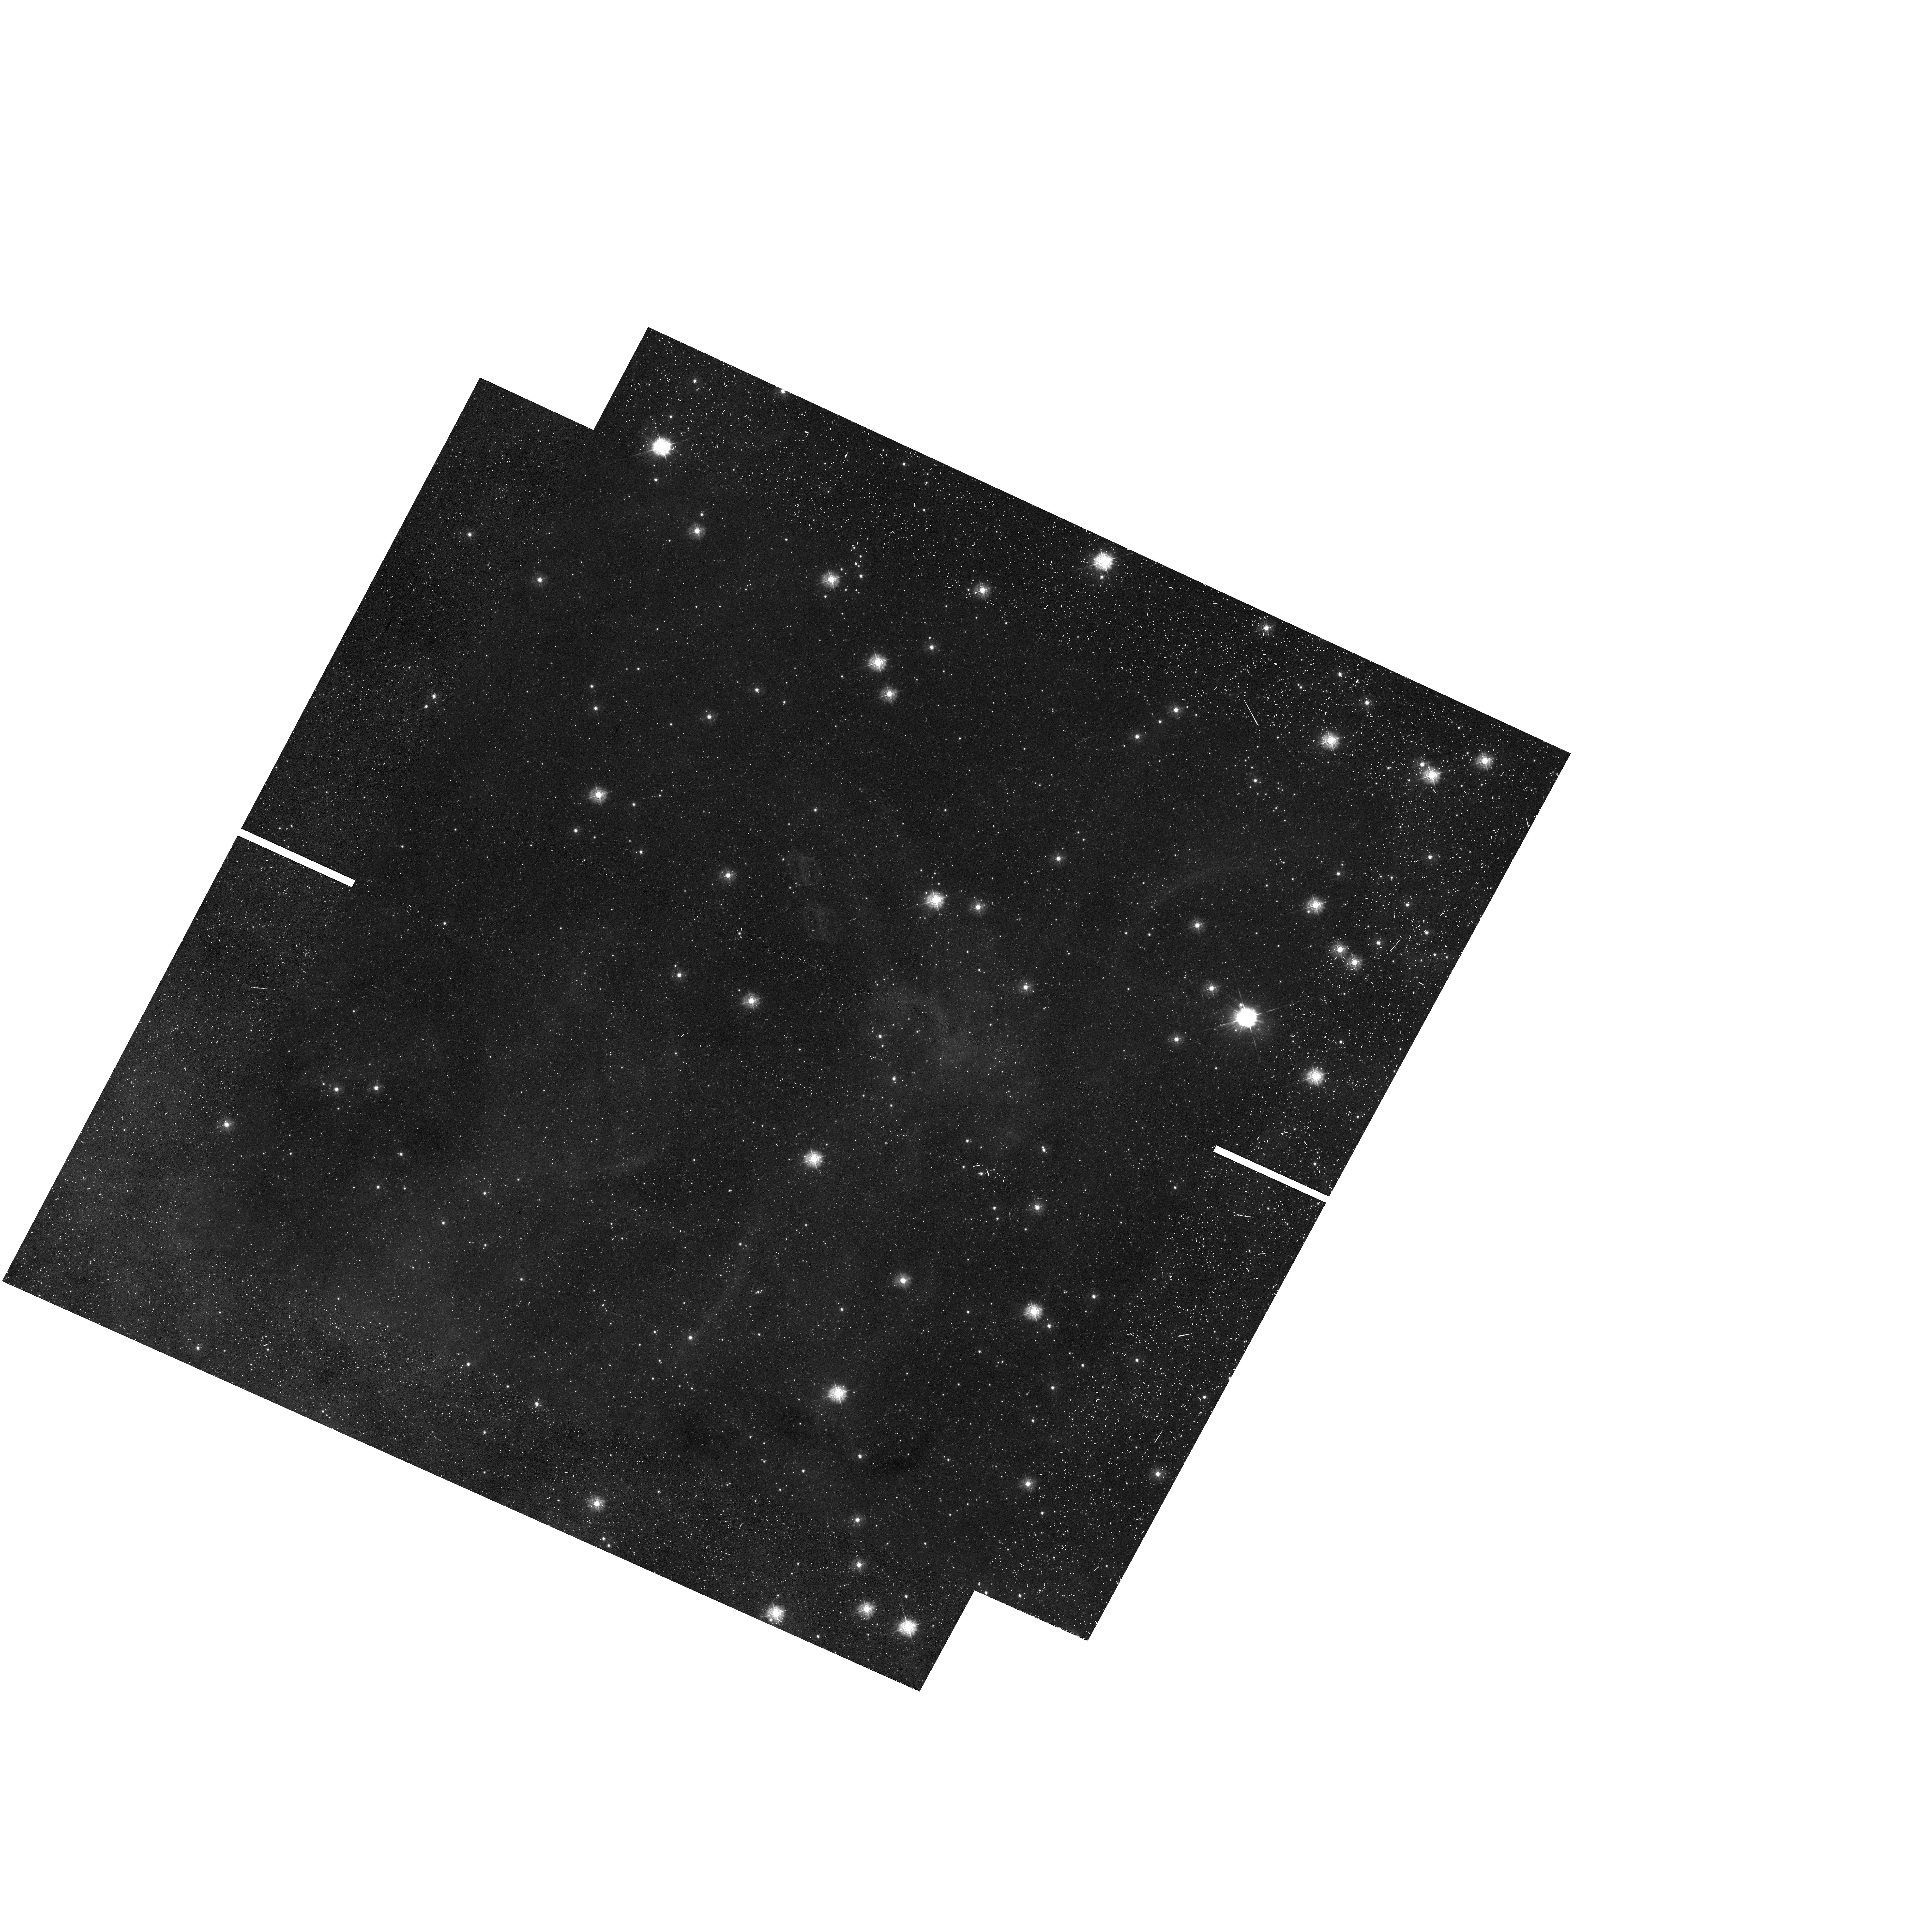
Target: NGC-2070-V7L. Instrument: WFC3/UVIS. Filter: F336W. Exposure: 23 min. Observation ID: hst_12939_7l_wfc3_uvis_f336w_iby07l

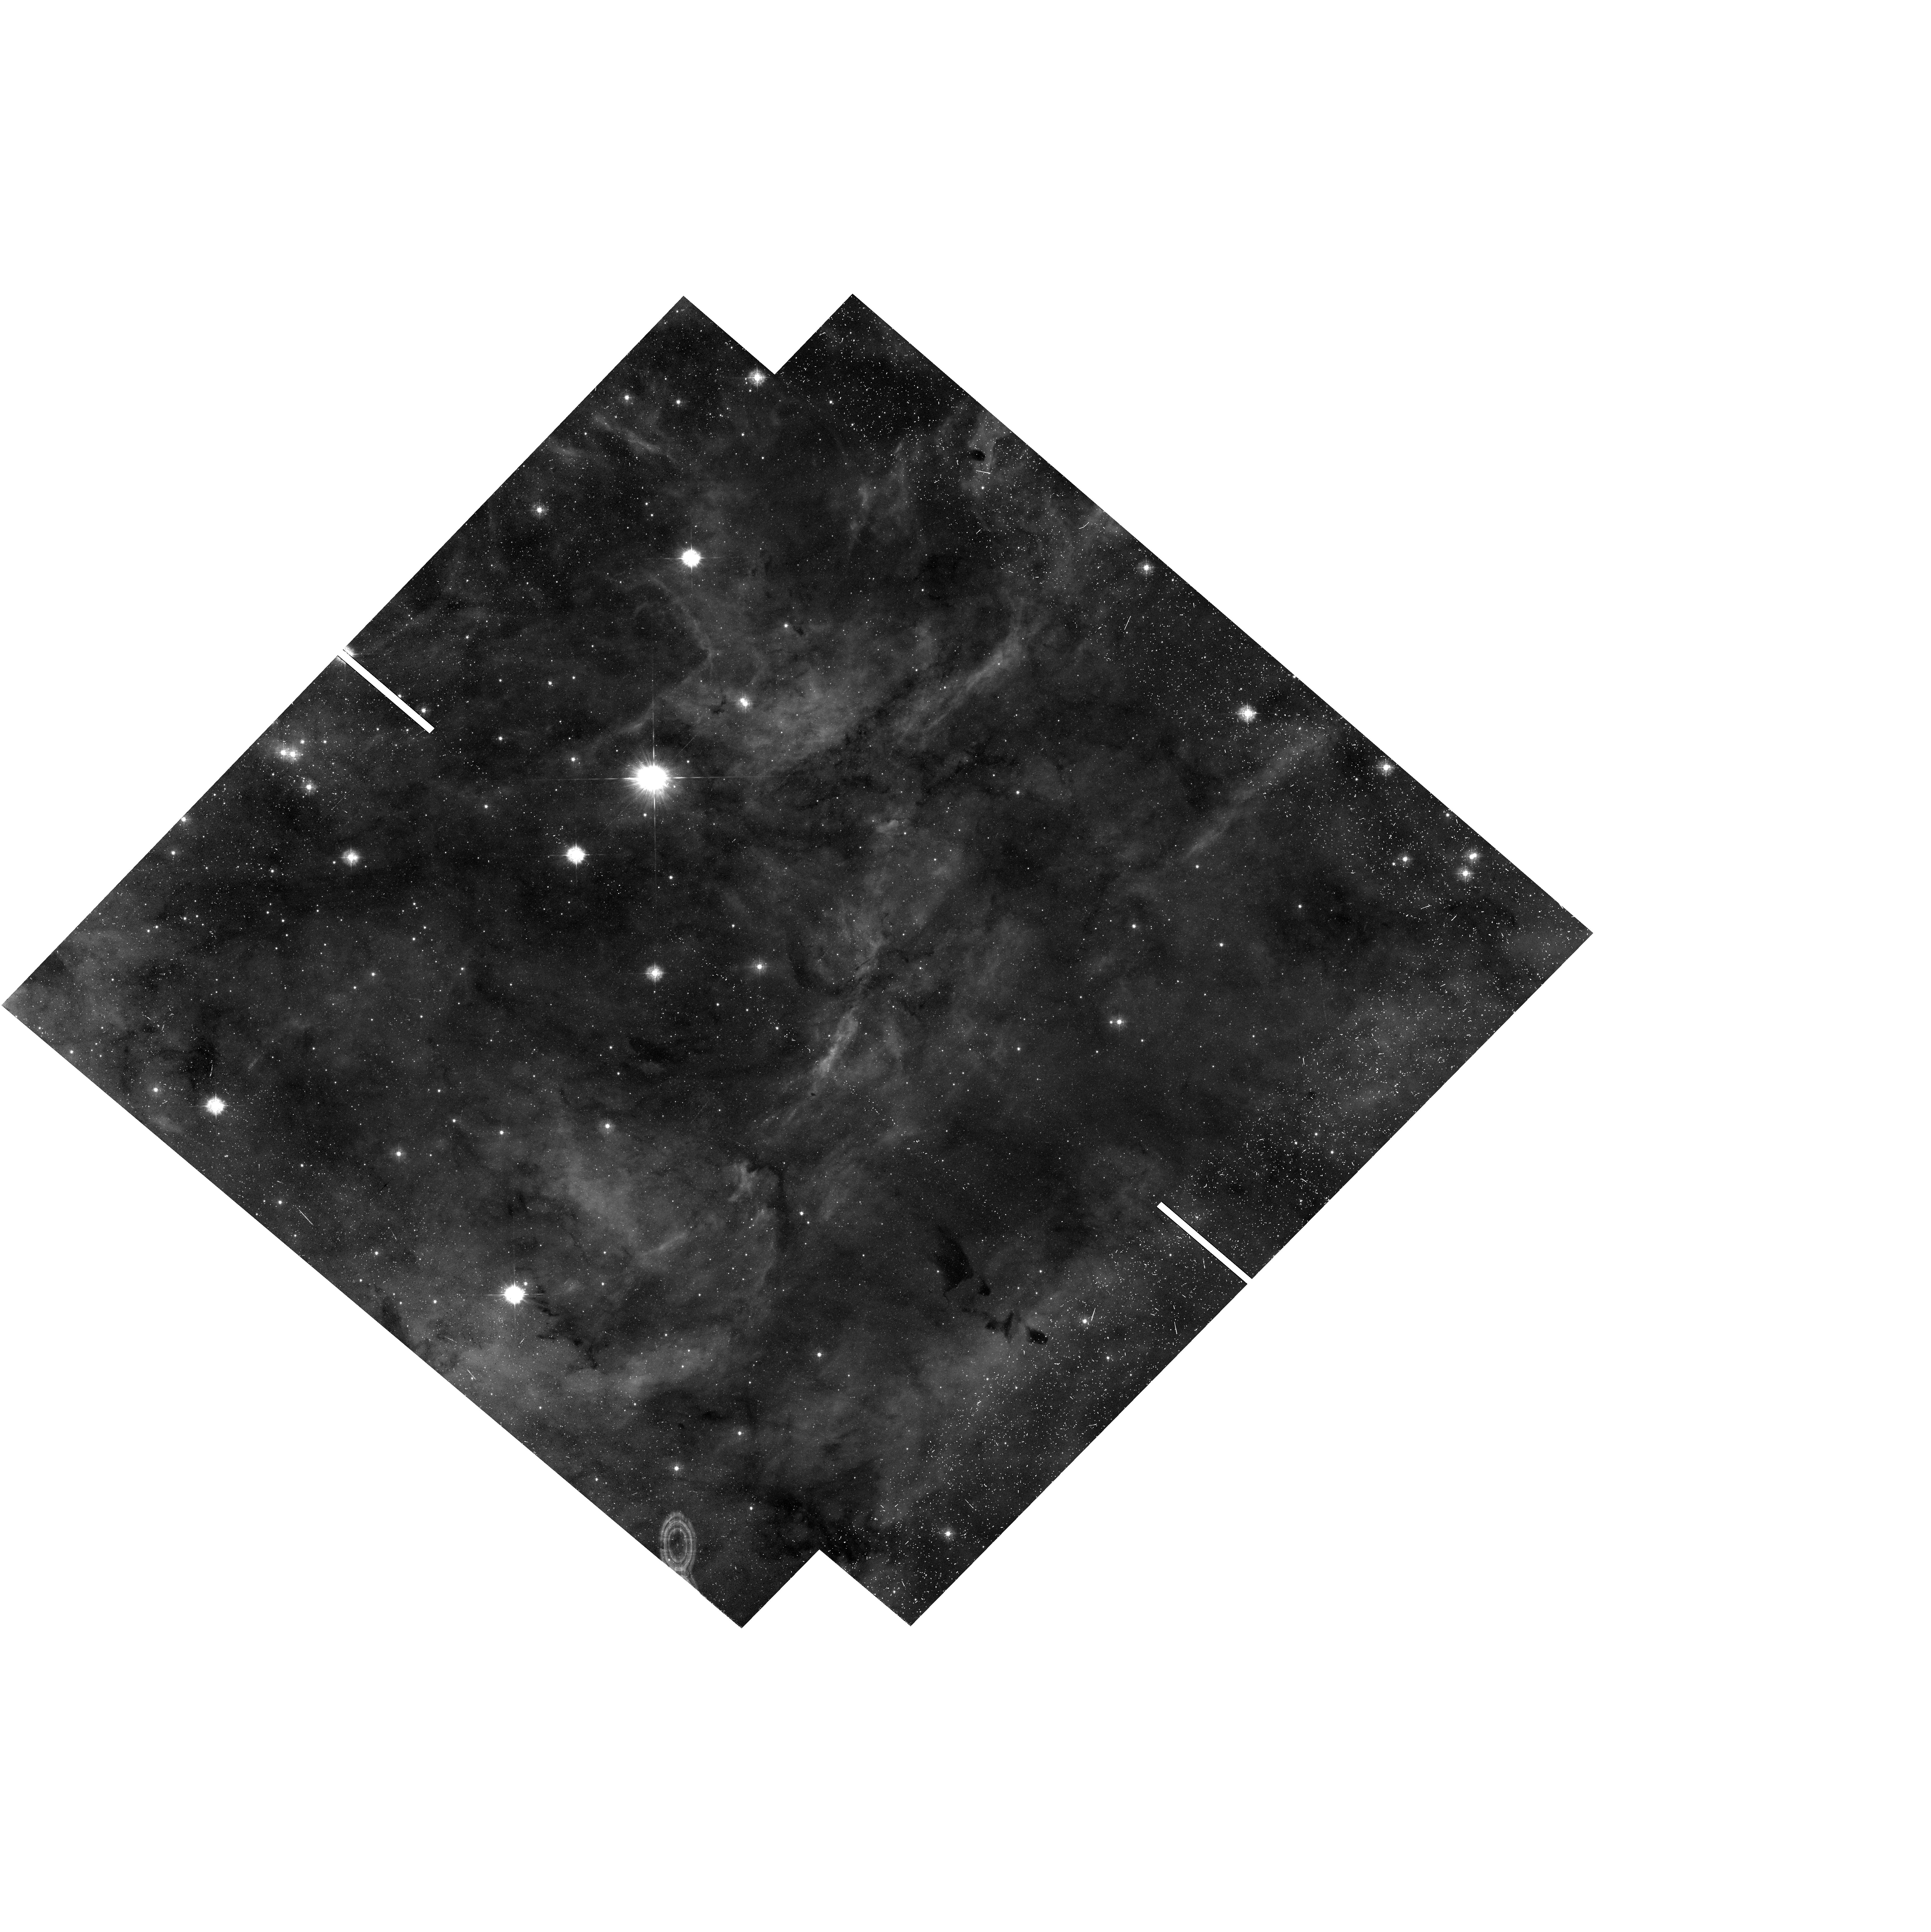
Target: NGC-2070-V7C. Instrument: WFC3/UVIS. Filter: F336W. Exposure: 23 min. Observation ID: hst_12939_7c_wfc3_uvis_f336w_iby07c

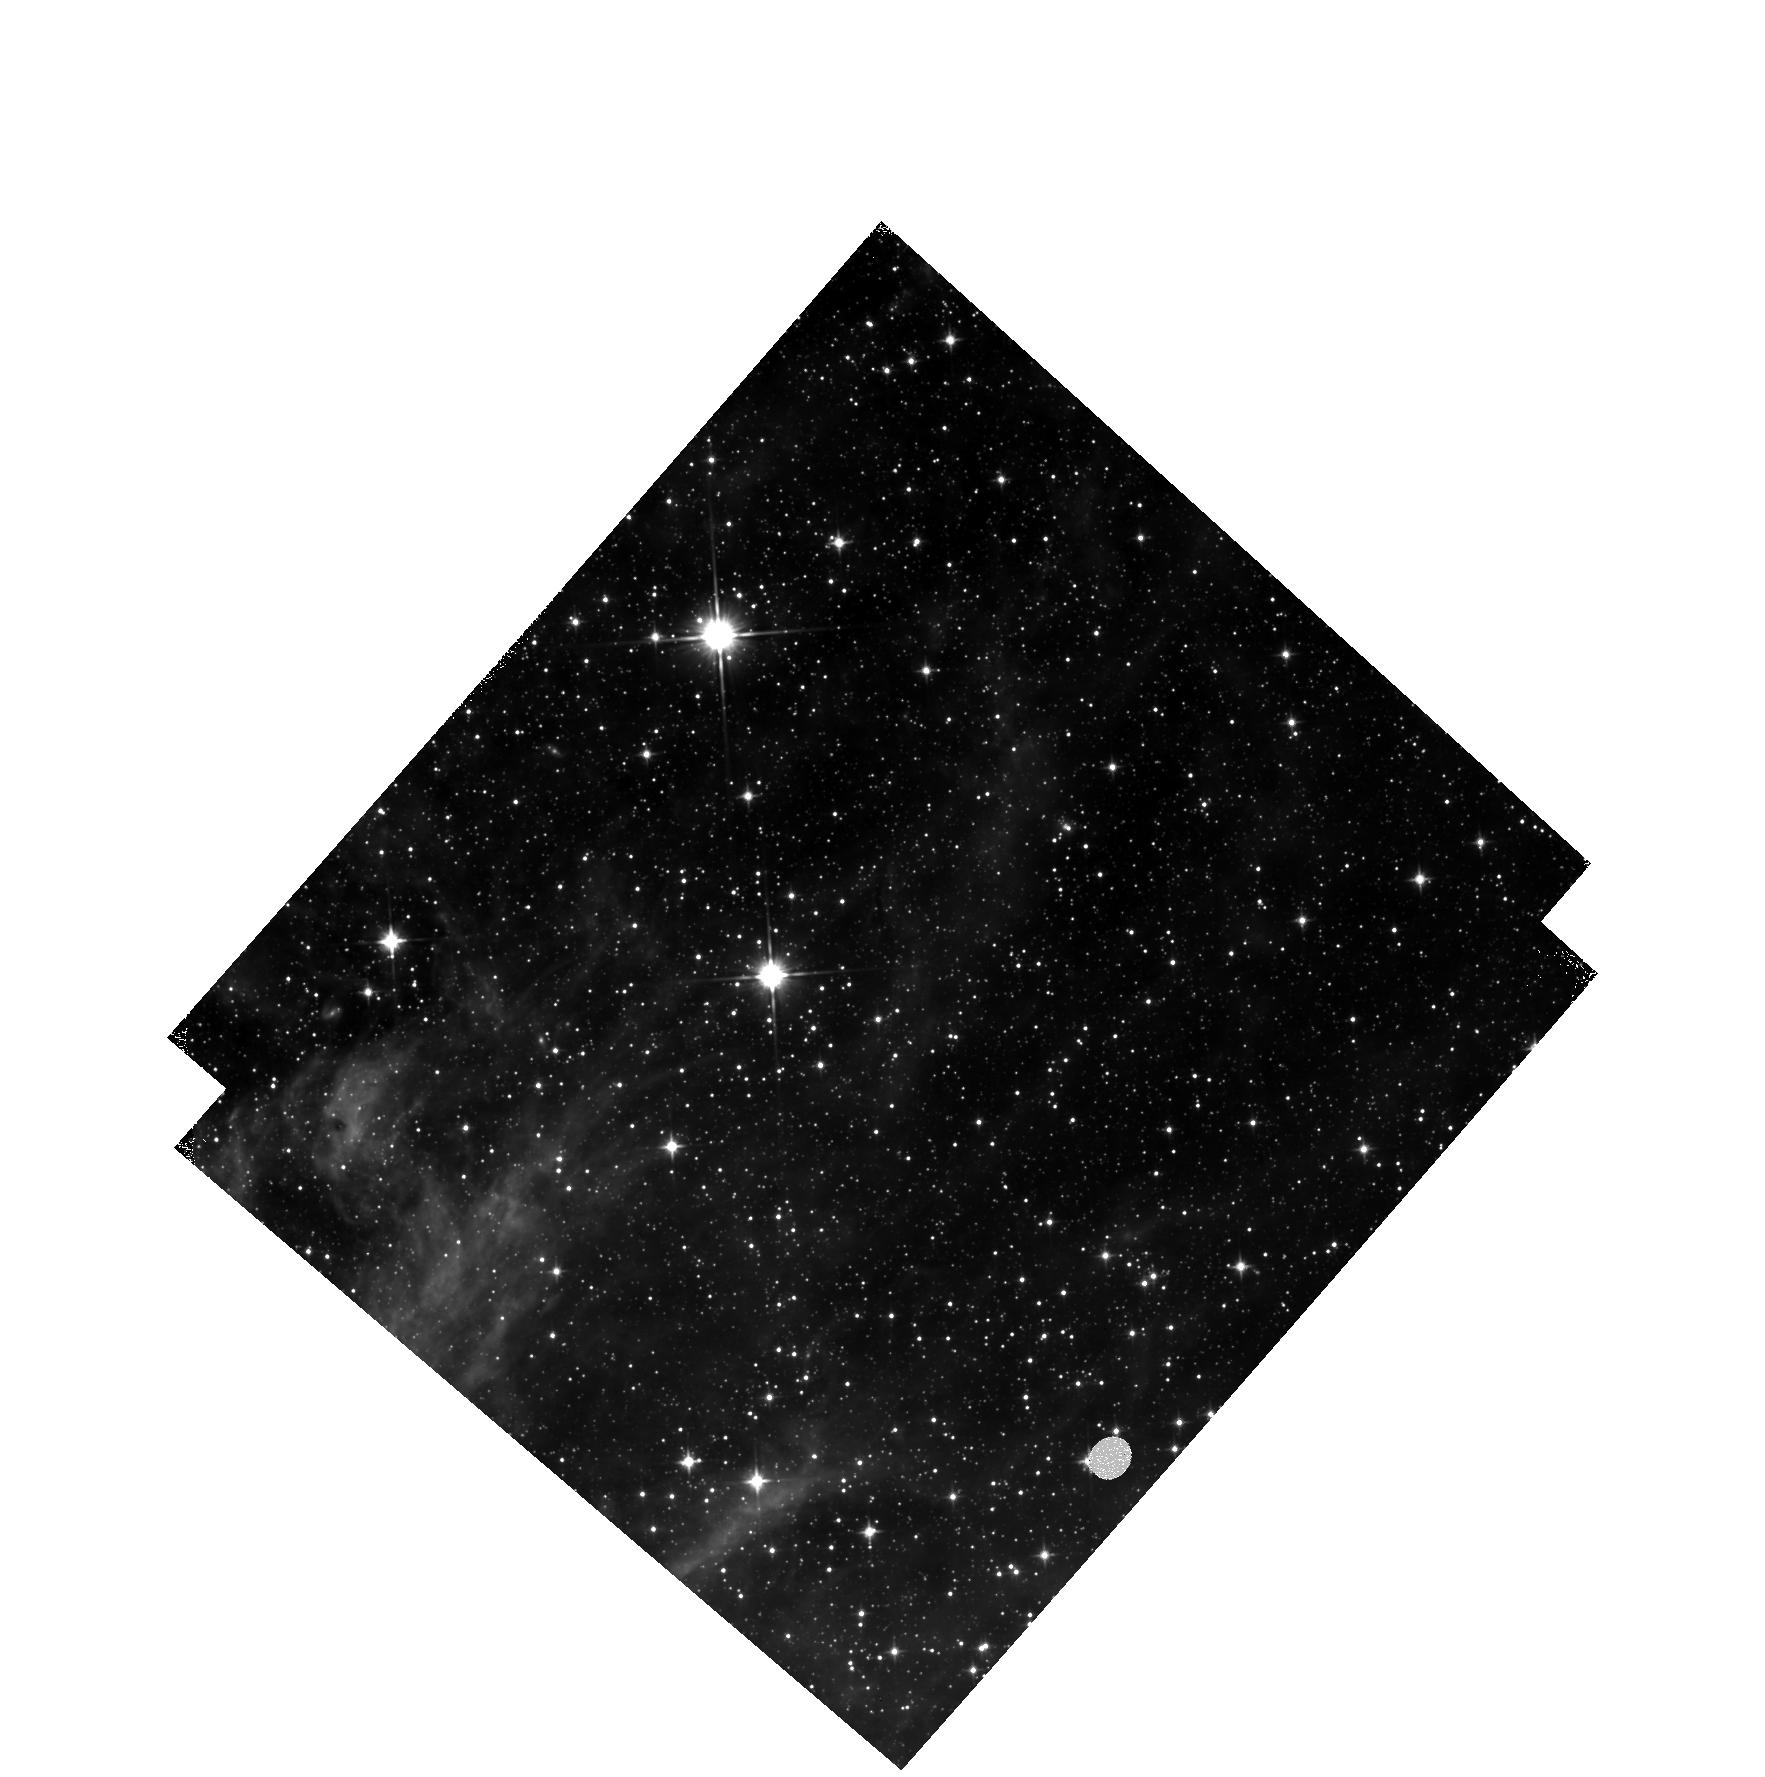
Target: NGC-2070-3-V1N. Instrument: WFC3/IR. Filter: F110W. Exposure: 22 min. Observation ID: hst_12939_1n_wfc3_ir_f110w_iby01n

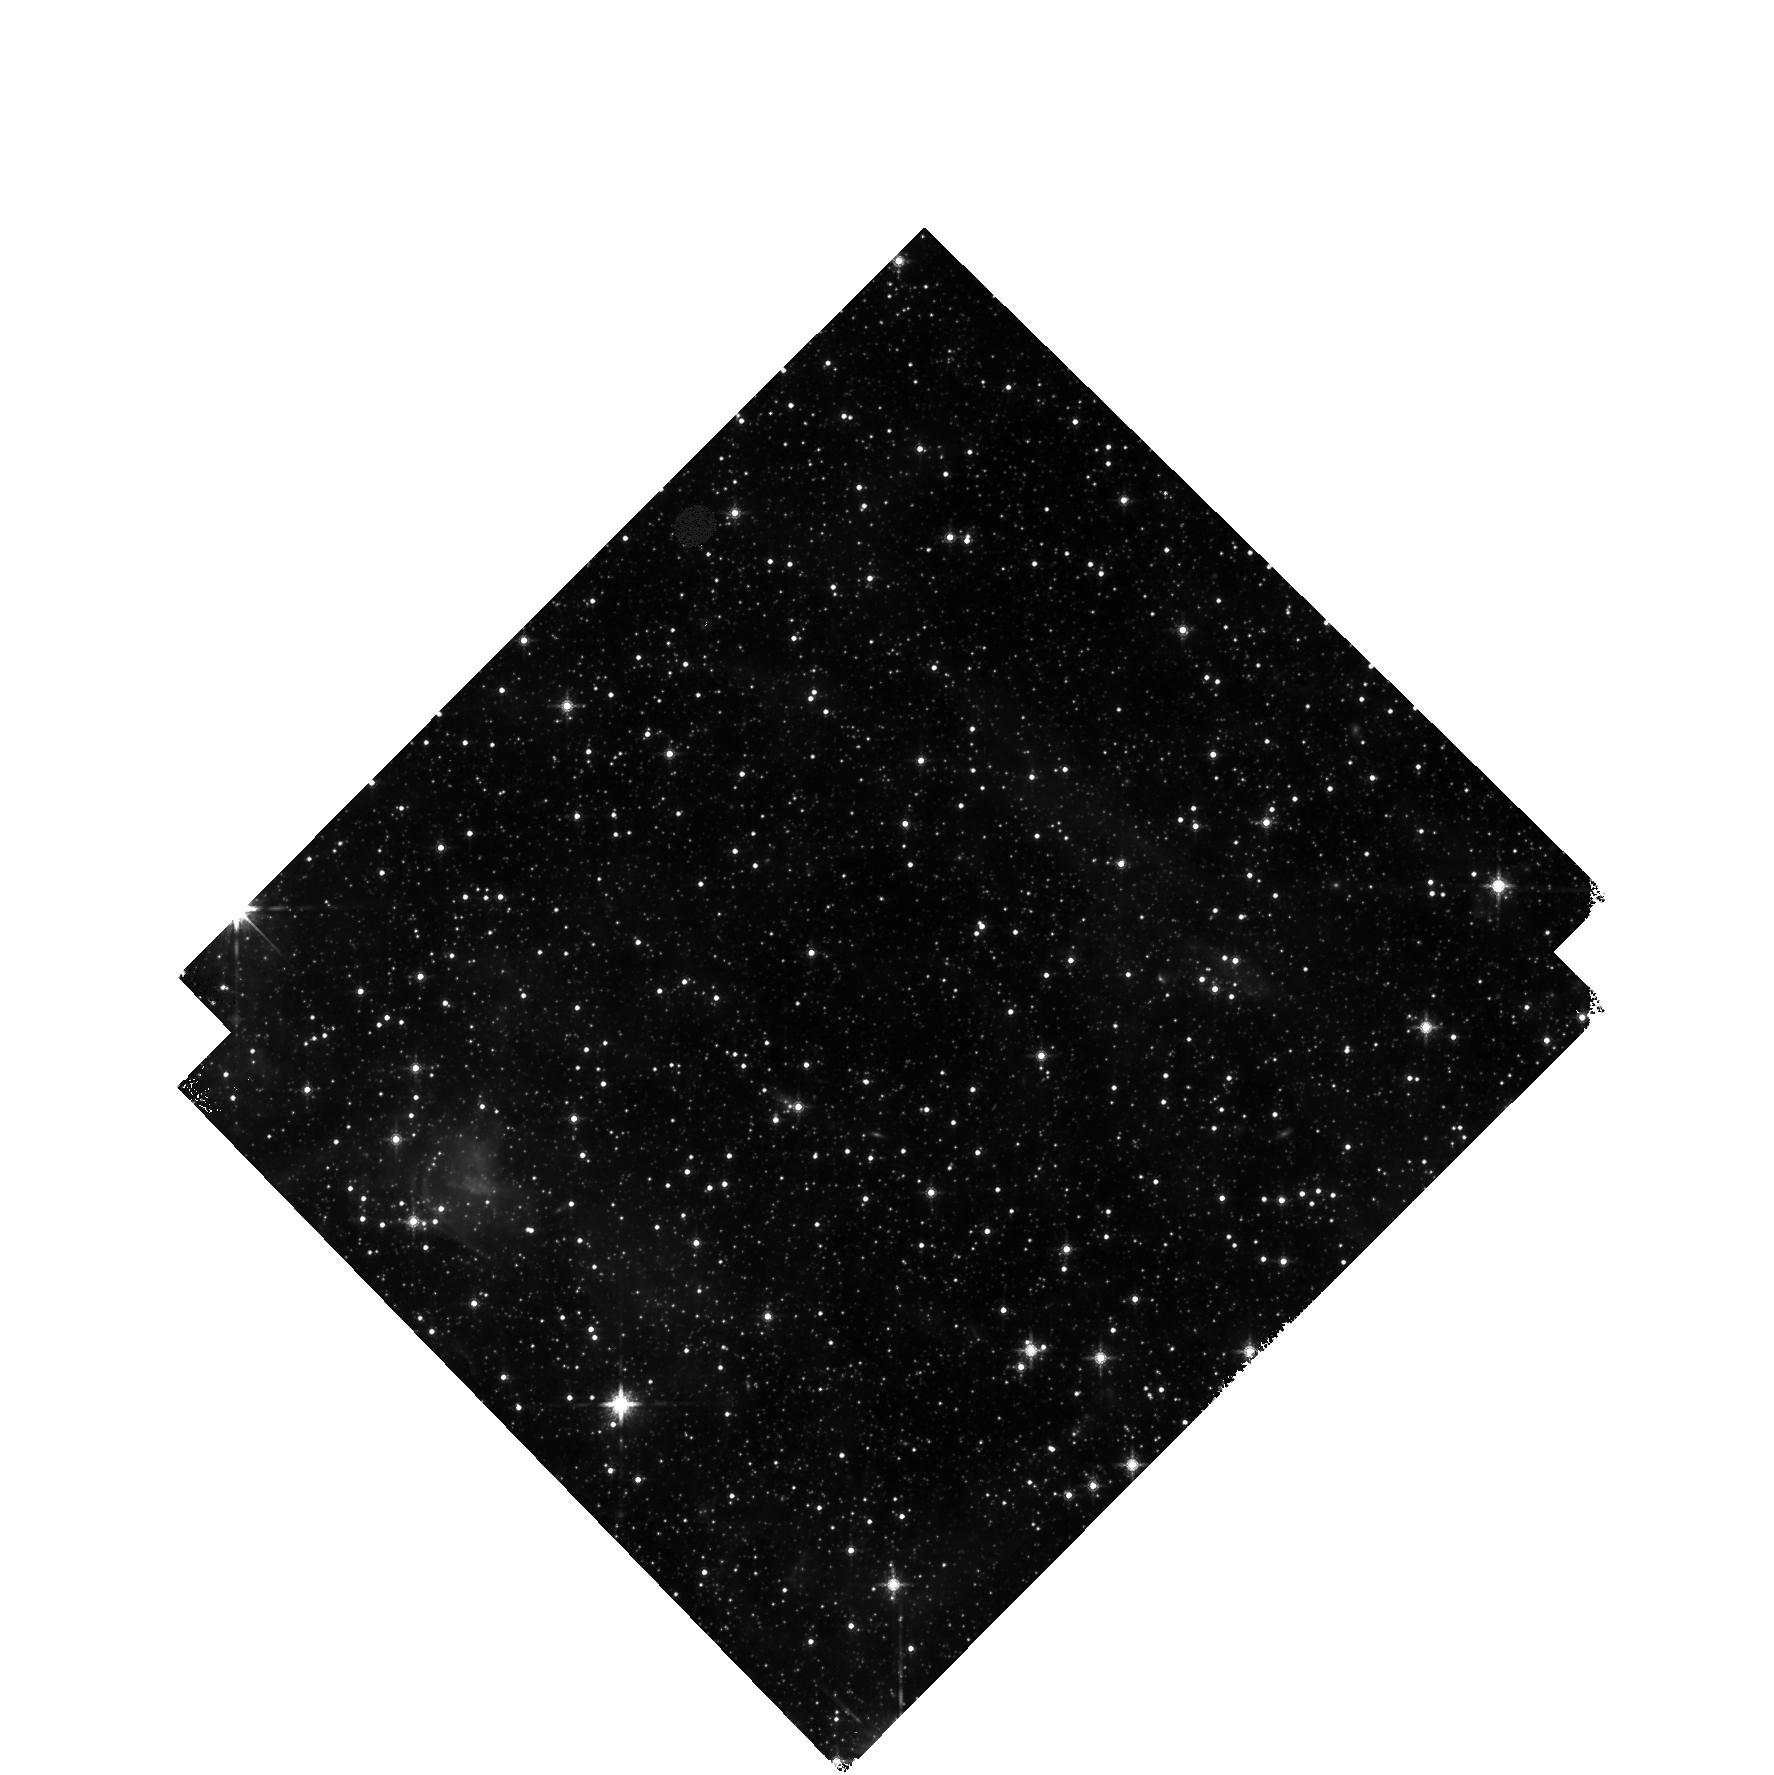
Target: NGC-2070-4. Instrument: WFC3/IR. Filter: F160W. Exposure: 27 min. Observation ID: hst_12939_3e_wfc3_ir_f160w_iby03e

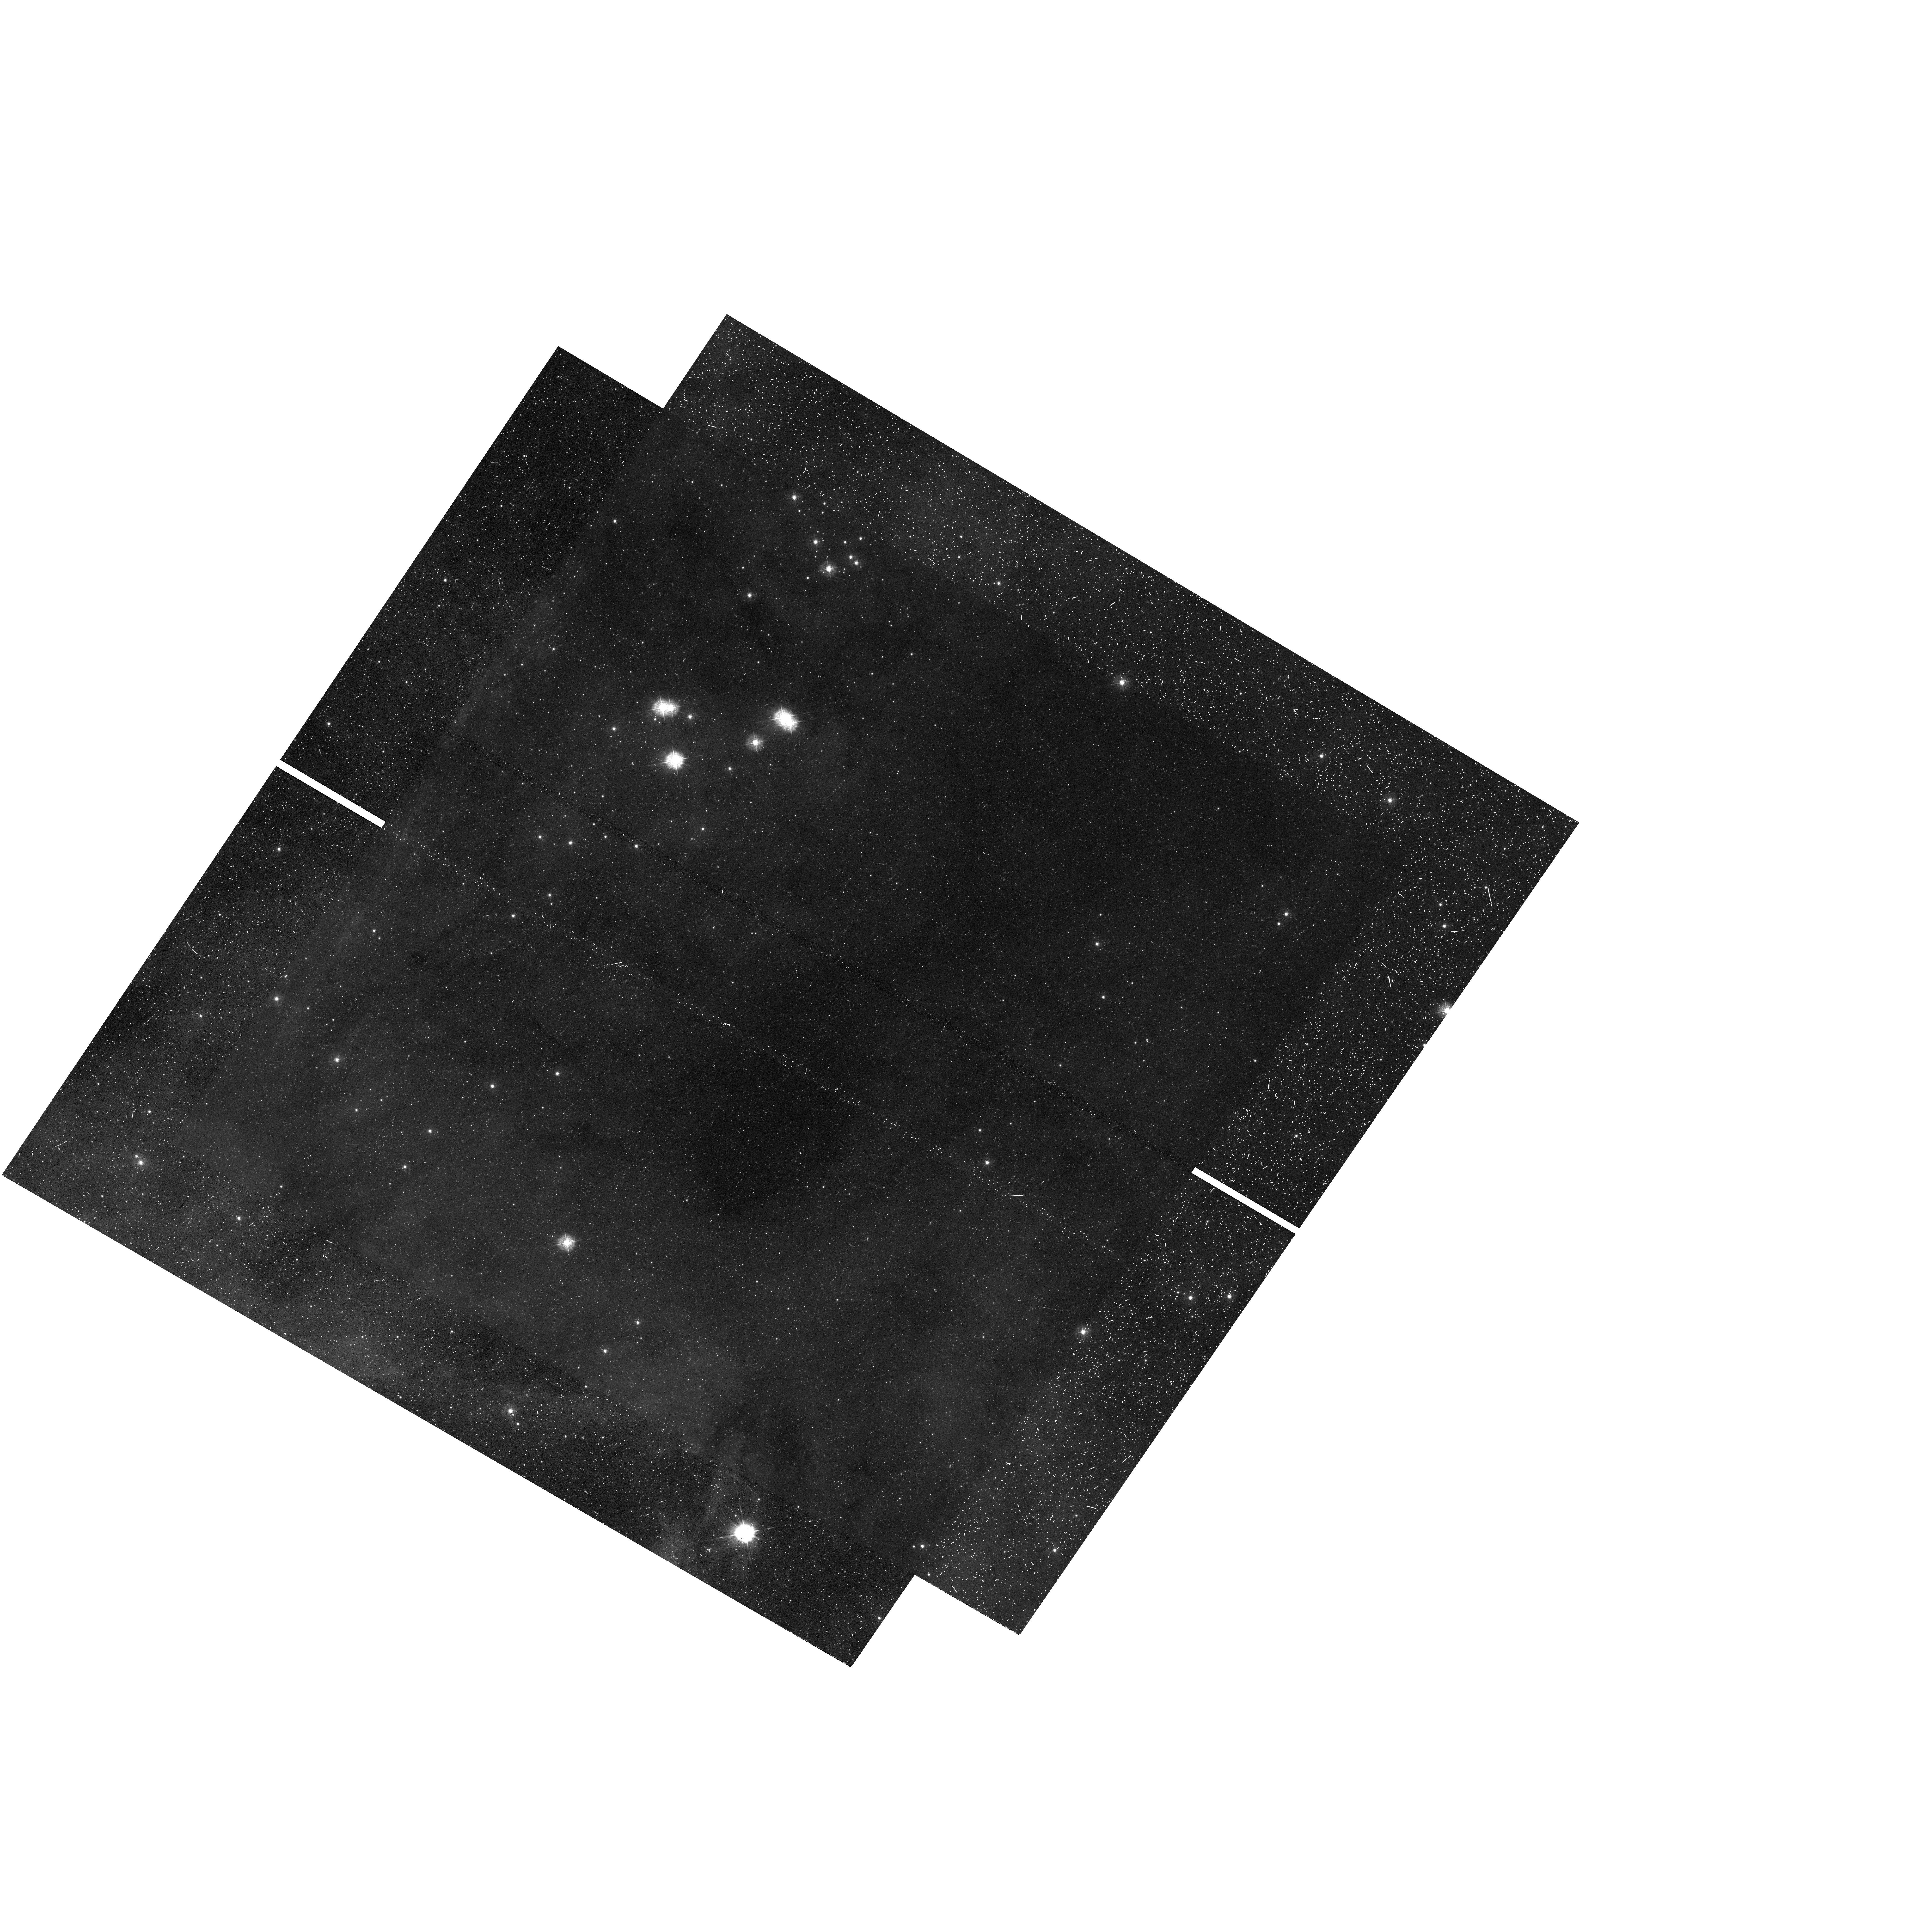
Target: NGC-2070-V7K. Instrument: WFC3/UVIS. Filter: F336W. Exposure: 23 min. Observation ID: hst_12939_7k_wfc3_uvis_f336w_iby07k

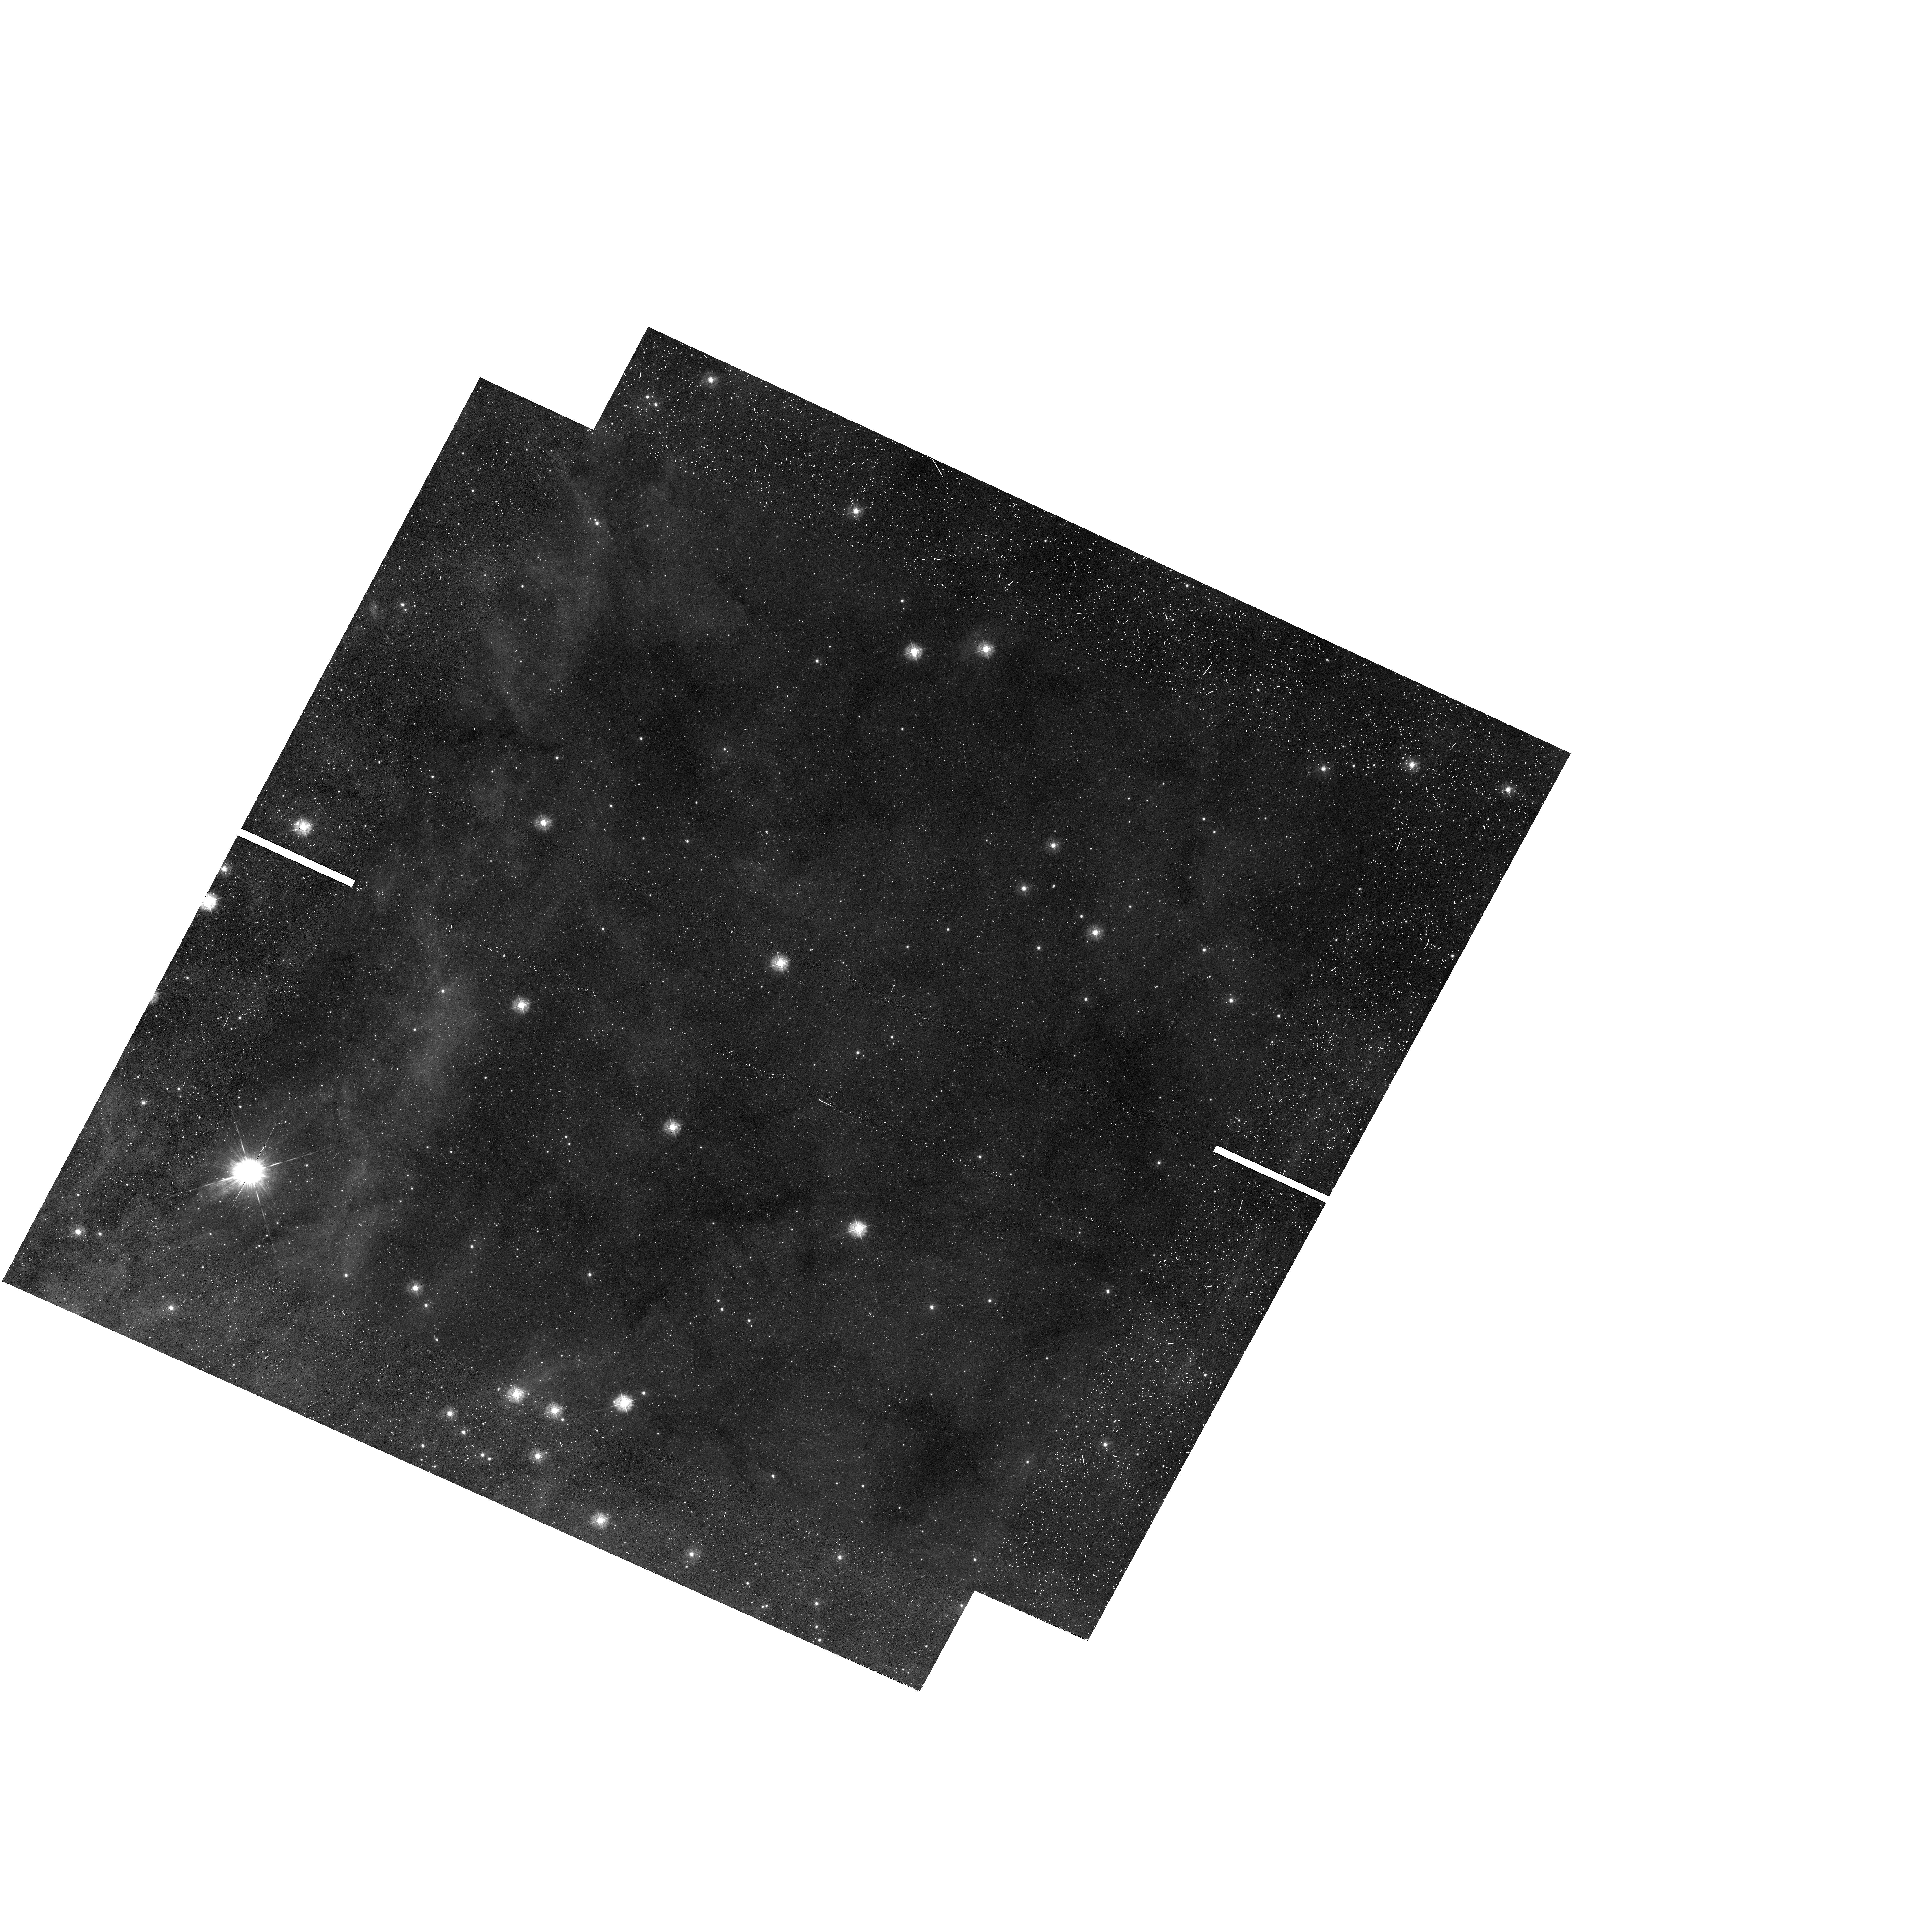
Target: NGC-2070-V7J. Instrument: WFC3/UVIS. Filter: F336W. Exposure: 23 min. Observation ID: hst_12939_7j_wfc3_uvis_f336w_iby07j

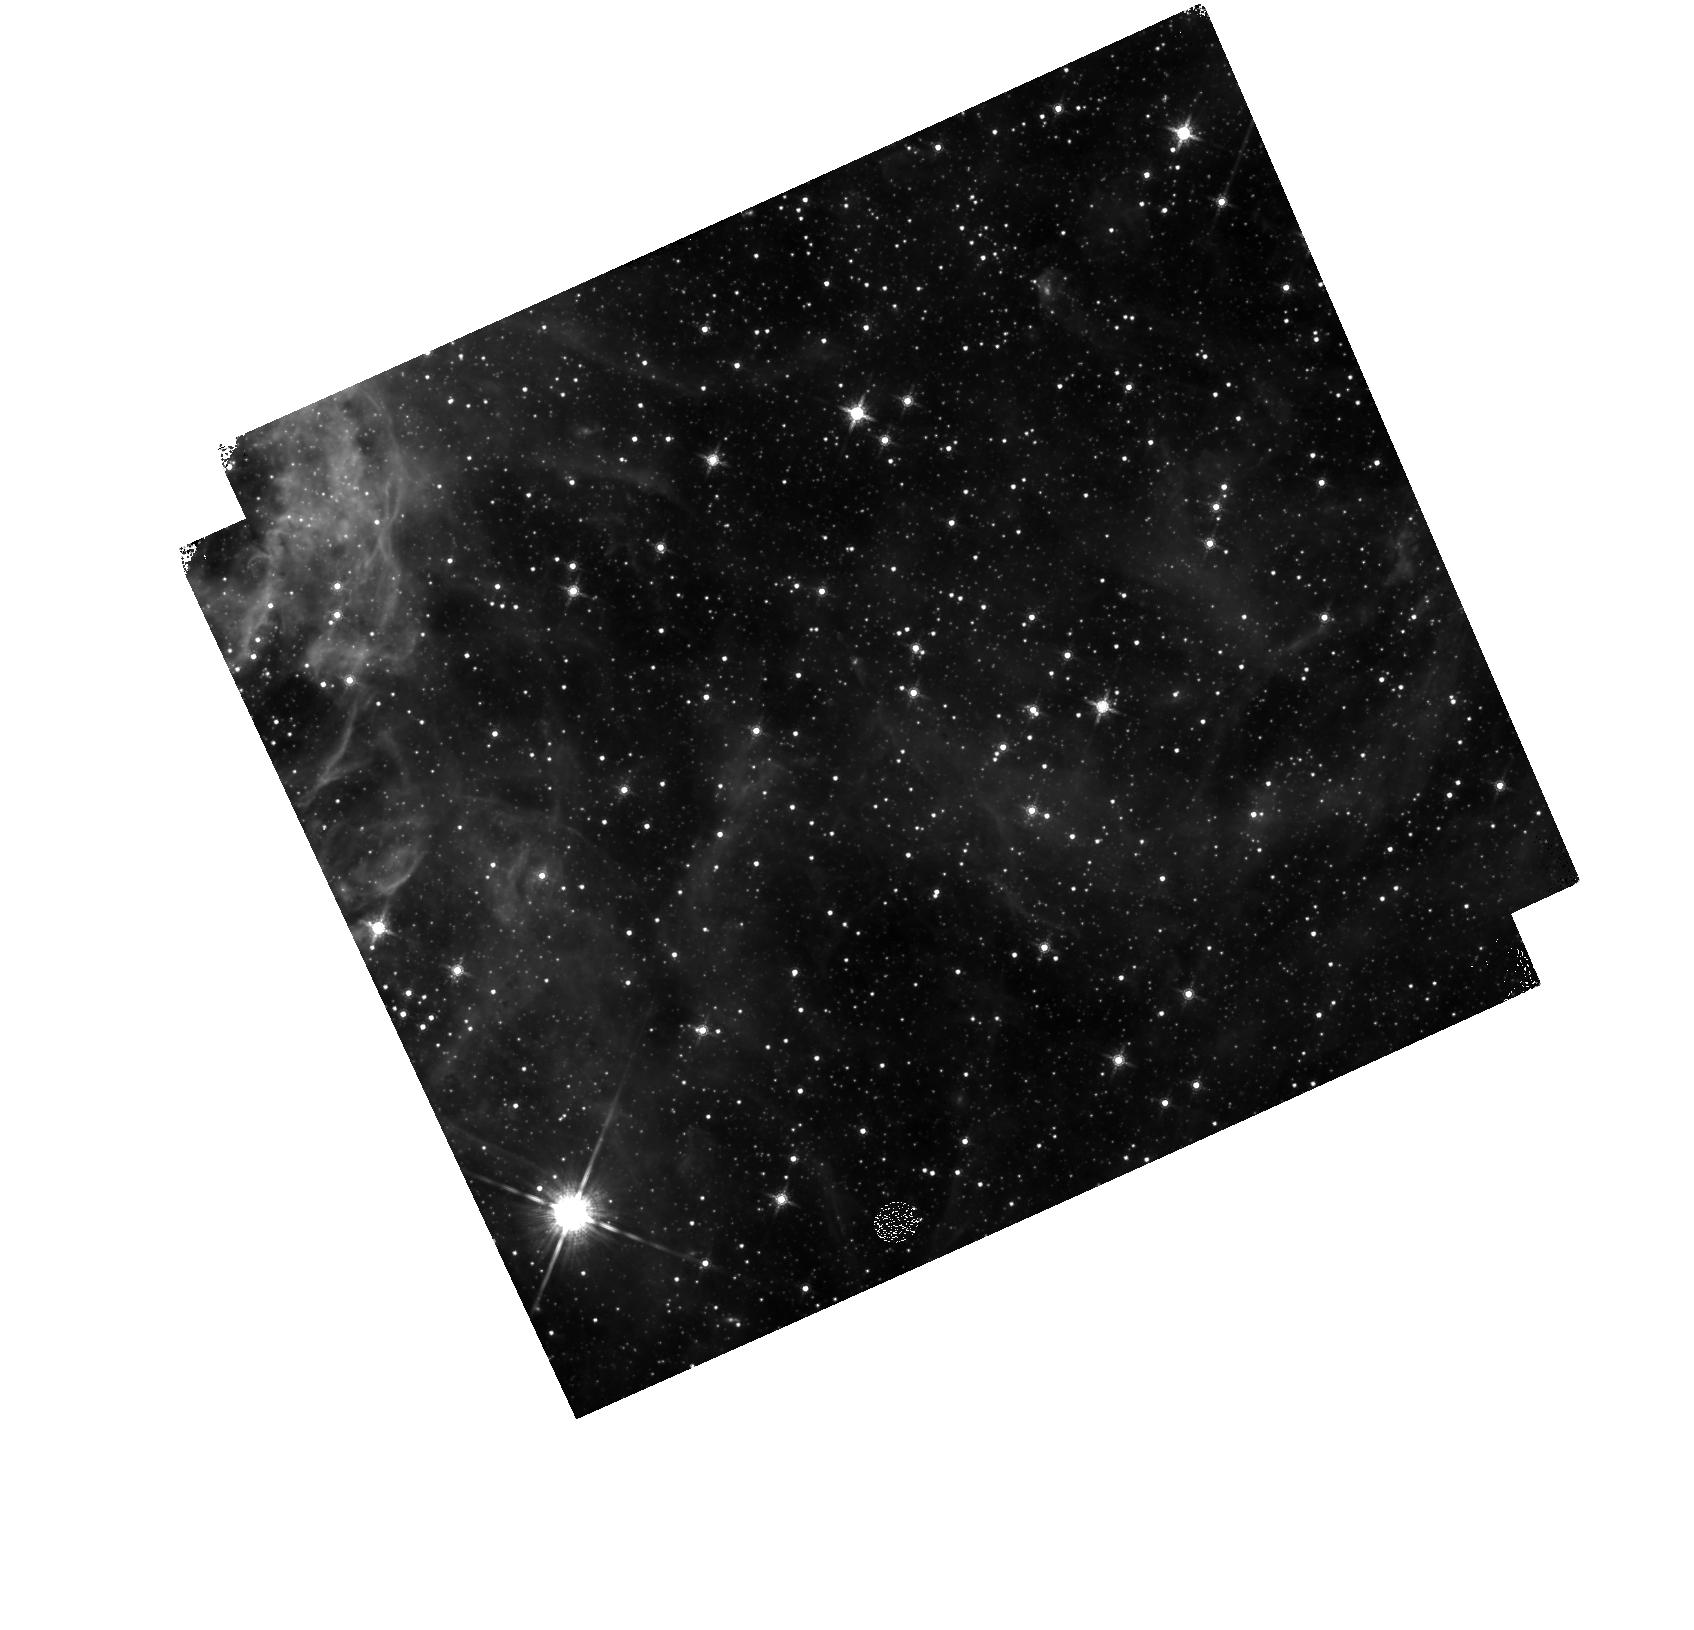
Target: NGC-2070-3-V1P. Instrument: WFC3/IR. Filter: F160W. Exposure: 27 min. Observation ID: hst_12939_1p_wfc3_ir_f160w_iby01p

Hubble Tarantula Treasury Project {HTTP: unraveling Tarantulas web} (PI: Sabbi, Elena)

The Tarantula Nebula is the nearest and only starburst that can be studied down to the sub-solar mass regime (<0.5Mo), and thus it offers us the rare opportunity to investigate the process of star formation in an environment that resembles in metallicity, dust content, and star formation rate, the extreme conditions of the early universe. Its importance to astronomy is reflected in the fact that it has been subject to large-scale multi-wavelength studies from the other Great Observatories. However less than 10% of the region has been studied with HST. With HTTP we will take advantage of the full power of HST using ACS and WFC3 in parallel to study this unique object over its entire extent (~200x200 pc) in the near-UV (F275W and F336W), optical (F435W and F658N) and near-IR (F110W and F160W), building on an existing HST monochromatic (F775W) proper-motion survey. By dissecting its stellar populations and inferring an accurate description of its anatomy, we will reconstruct for the first time the temporal evolution of a prototypical starburst on a <2 pc scale. This study will serve as a touchstone for all future work on the Tarantula Nebula in particular, and on starbursts in general. We will deliver a unified star catalog for all the filters, accompanied by artificial-star tests to quantify completeness and crowding effects. Co-registered stacked images in all filters, maps for the differential reddening and ages and a catalog with the properties of all the star clusters and stellar associations will also be released in a timely fashion. As a treasury survey HTTP will become the definitive catalog of the field, and have lasting value for future studies with ALMA and JWST.